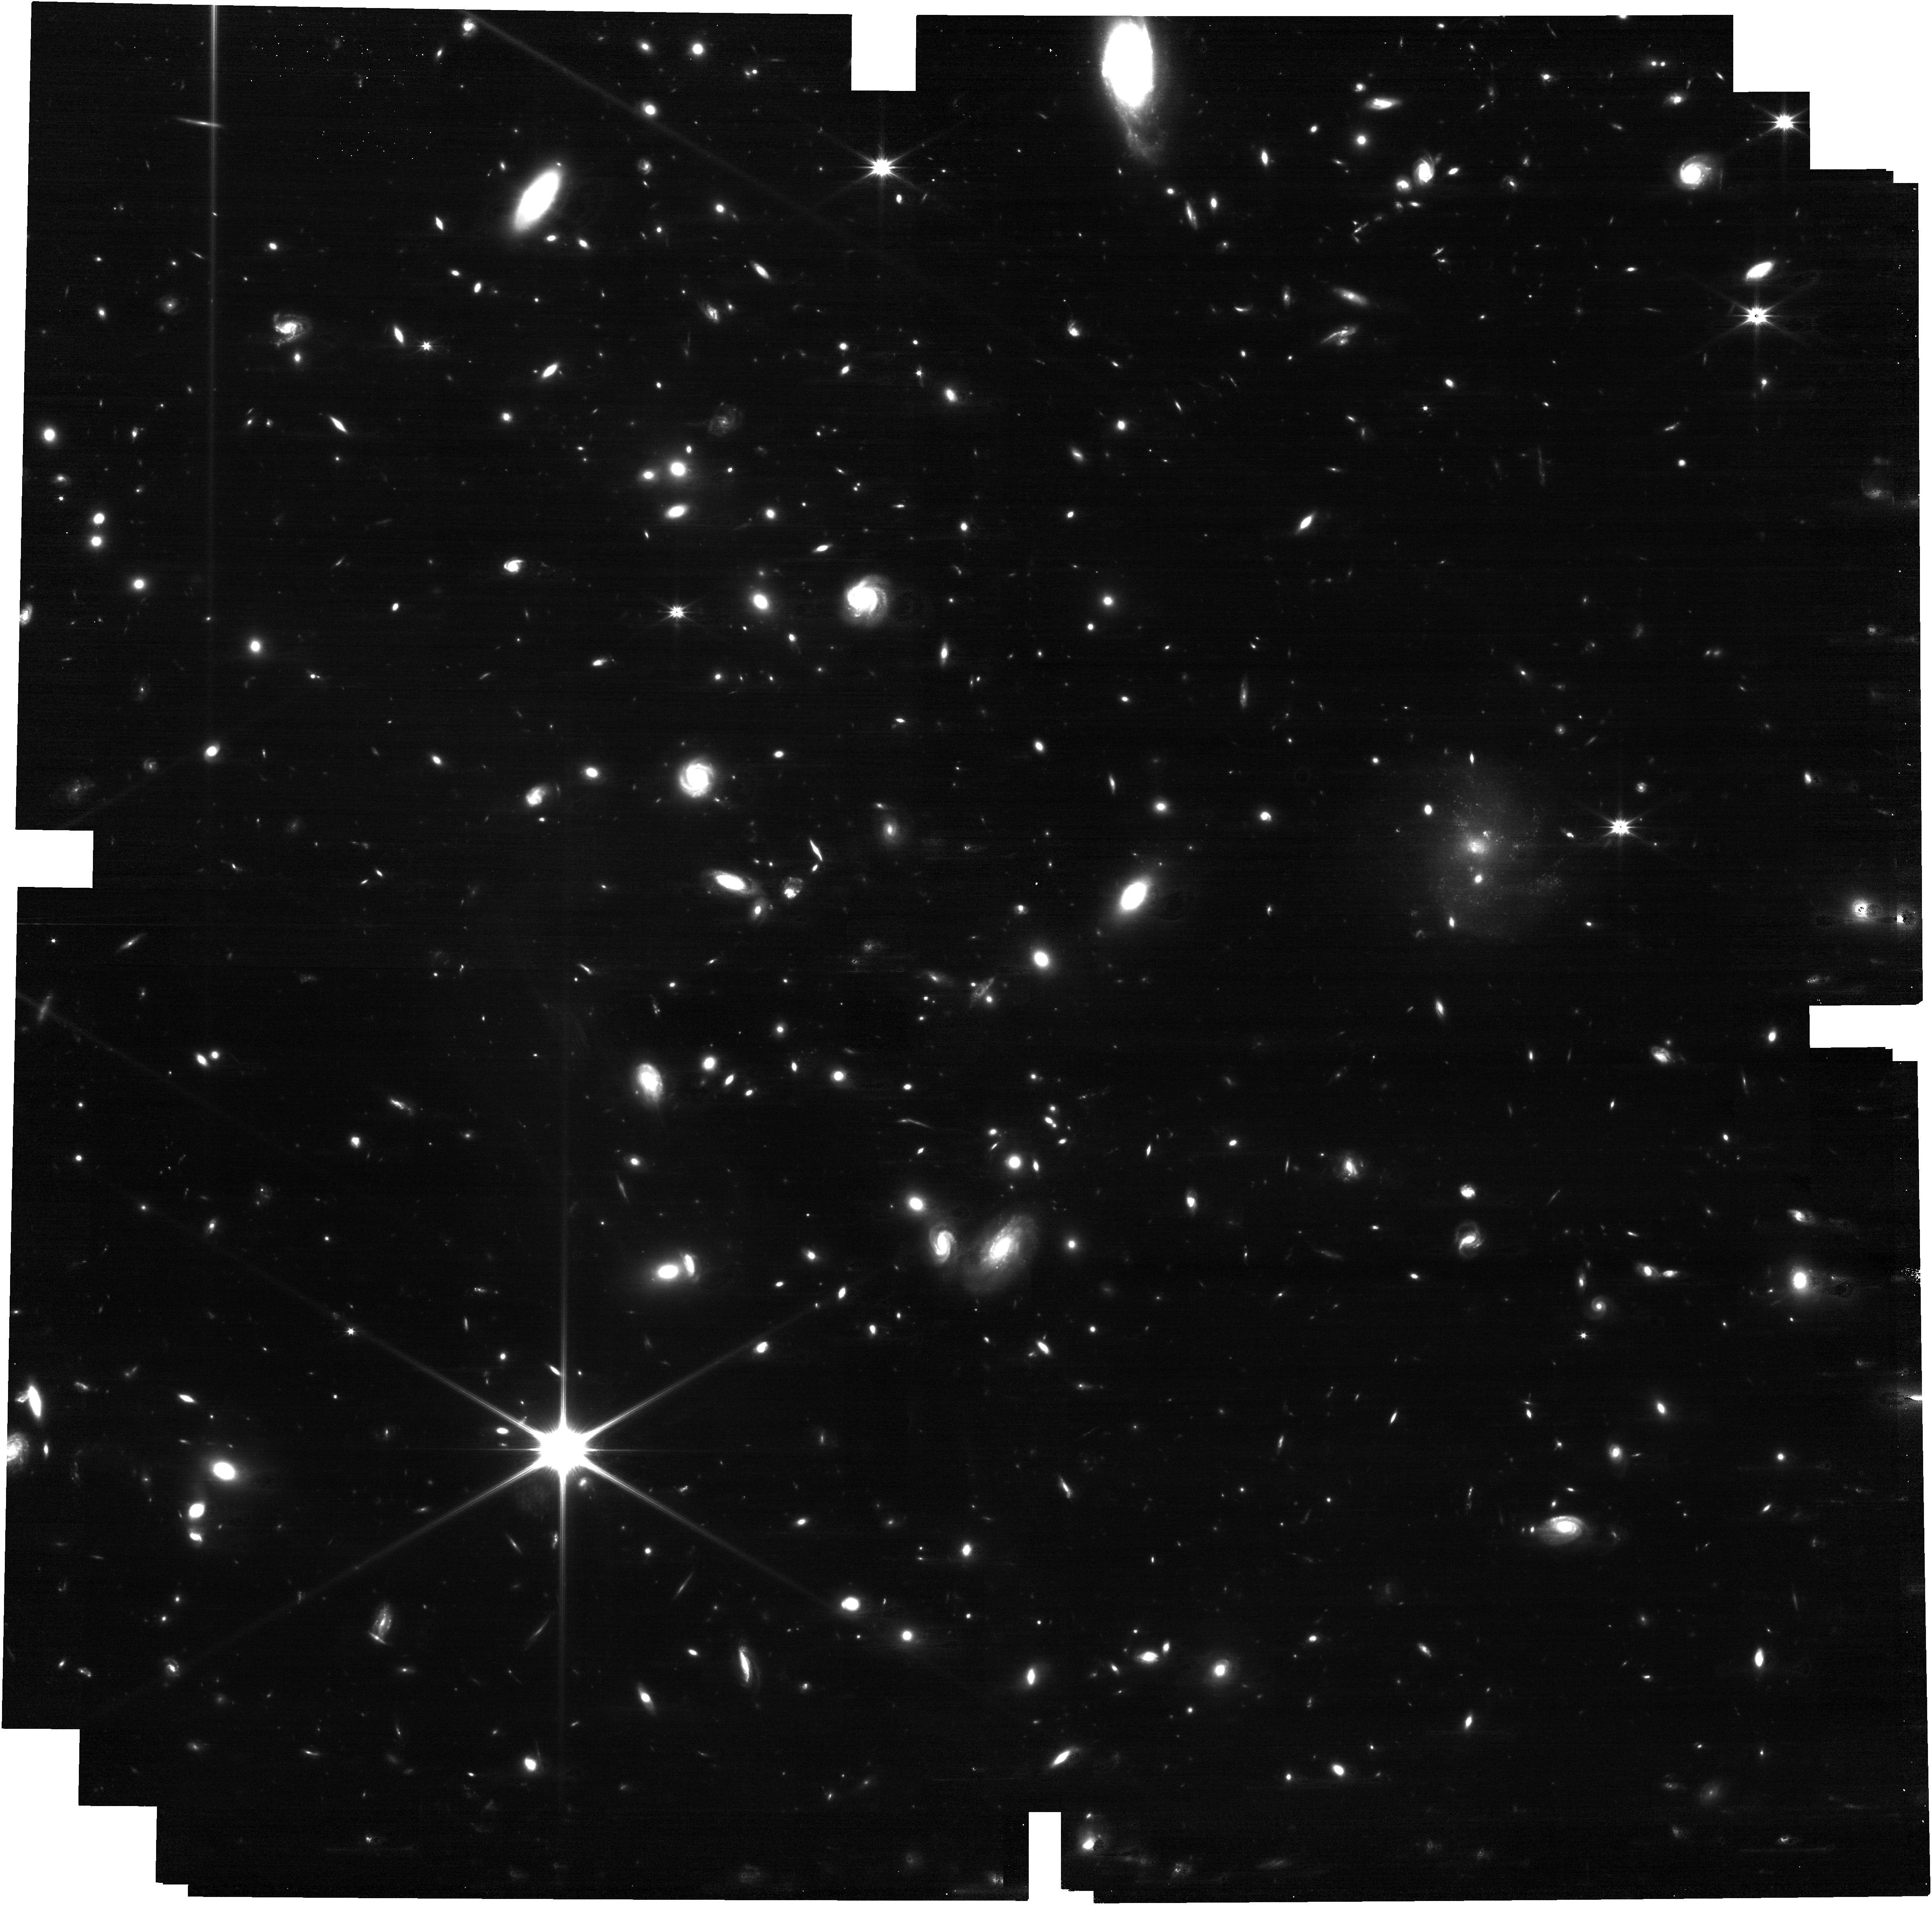
Target: ACT-CL_J0105.5+1323
Instrument: NIRCAM
Filter: F150W2
Exposure: 31 min
Observation ID: jw05594-o155_t158_nircam_clear-f150w2

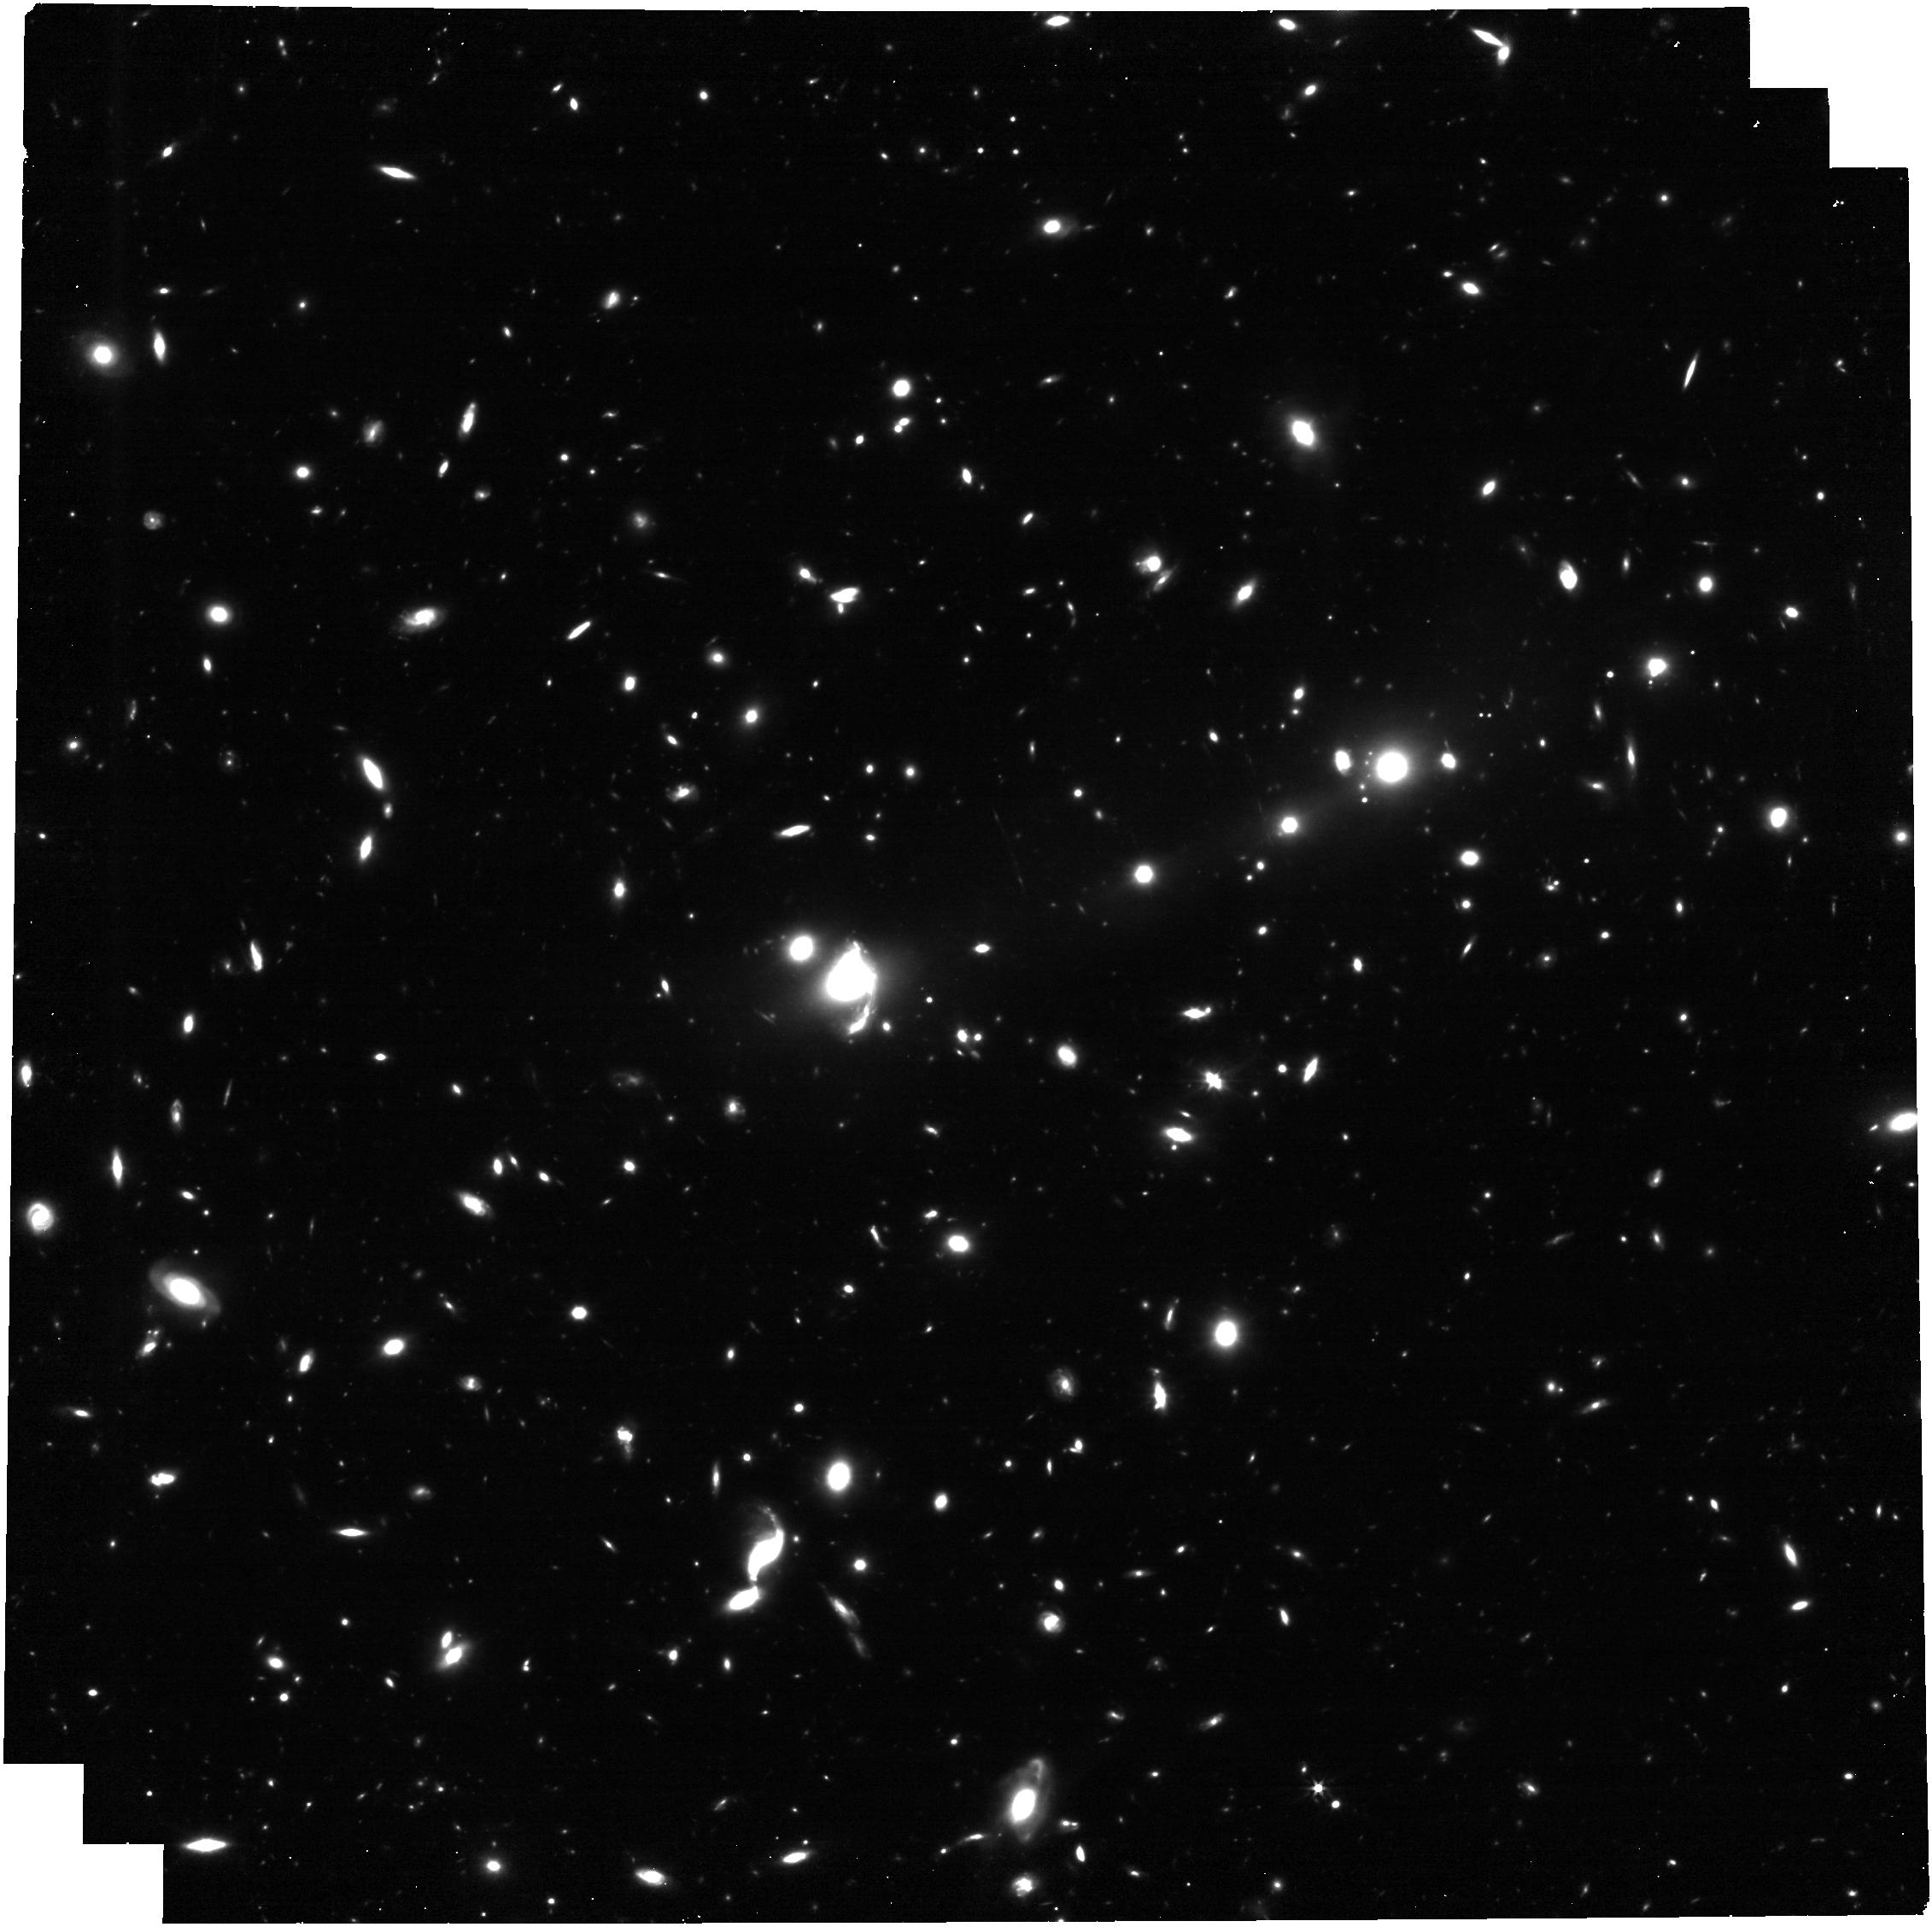
Target: ACT-CL_J0206.2-0114
Instrument: NIRCAM
Filter: F322W2
Exposure: 31 min
Observation ID: jw05594-o101_t103_nircam_clear-f322w2

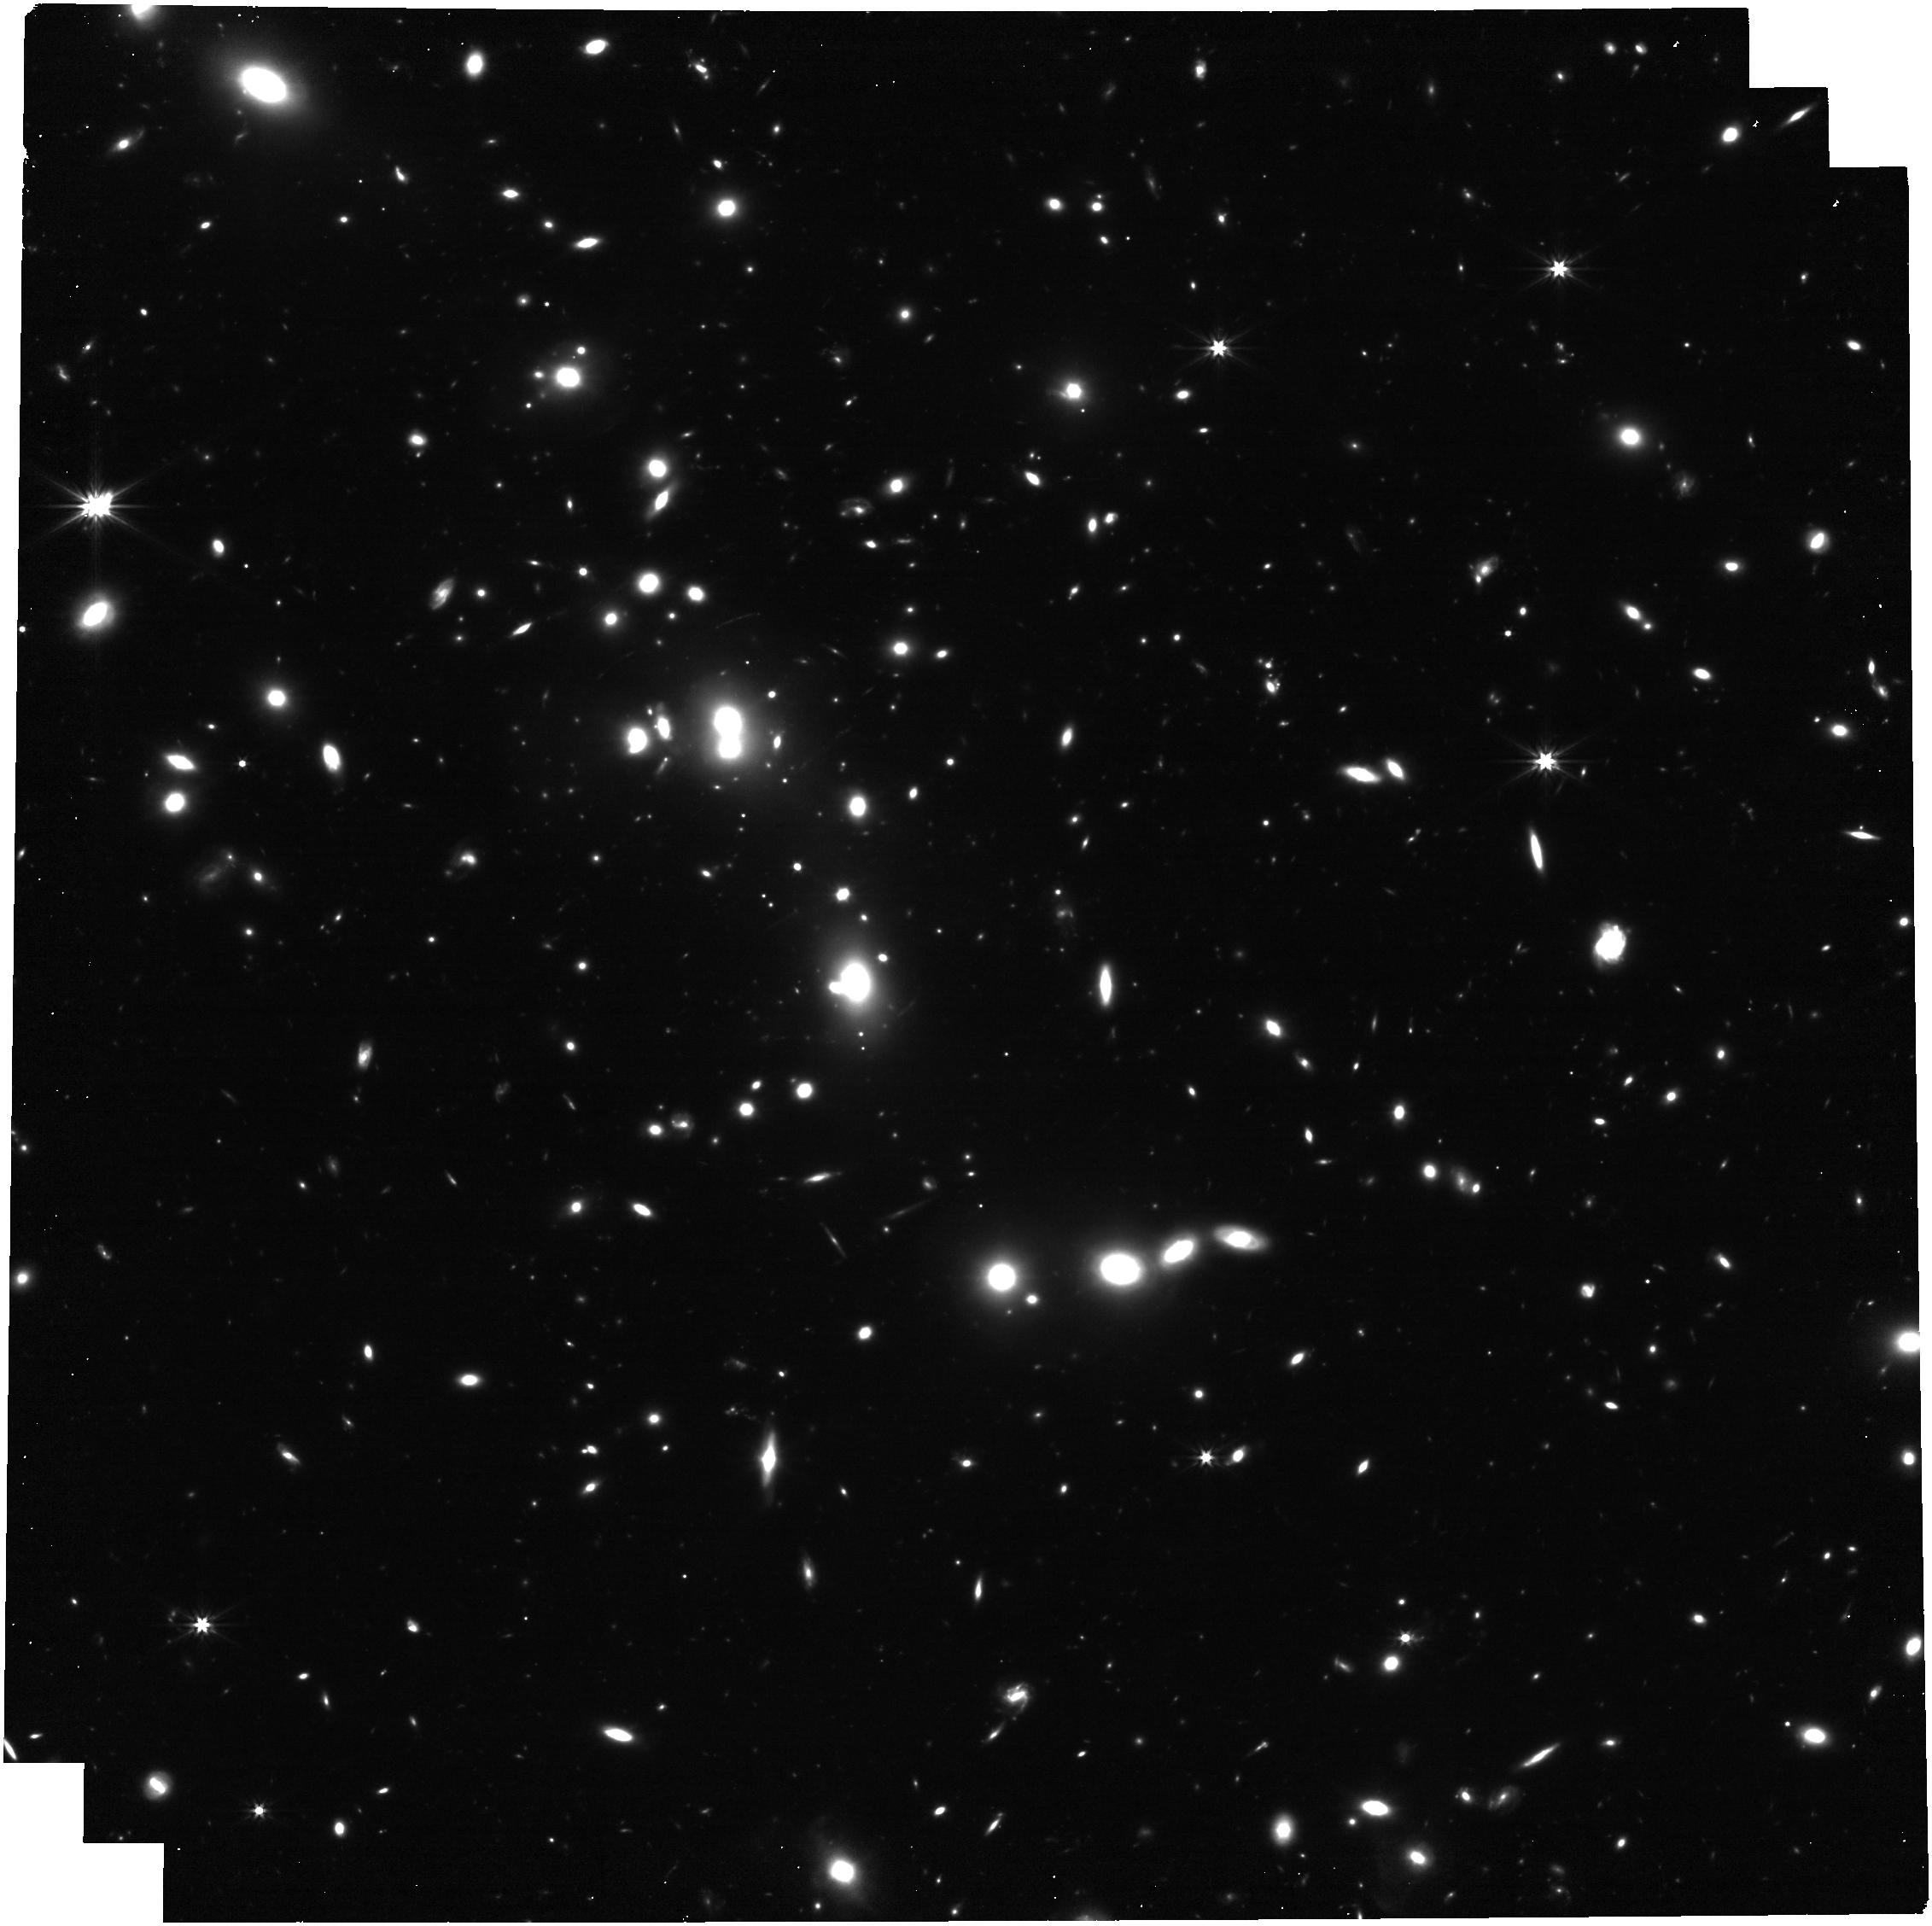
Target: SPT-CLJ2256-2241
Instrument: NIRCAM
Filter: F322W2
Exposure: 31 min
Observation ID: jw05594-o095_t097_nircam_clear-f322w2

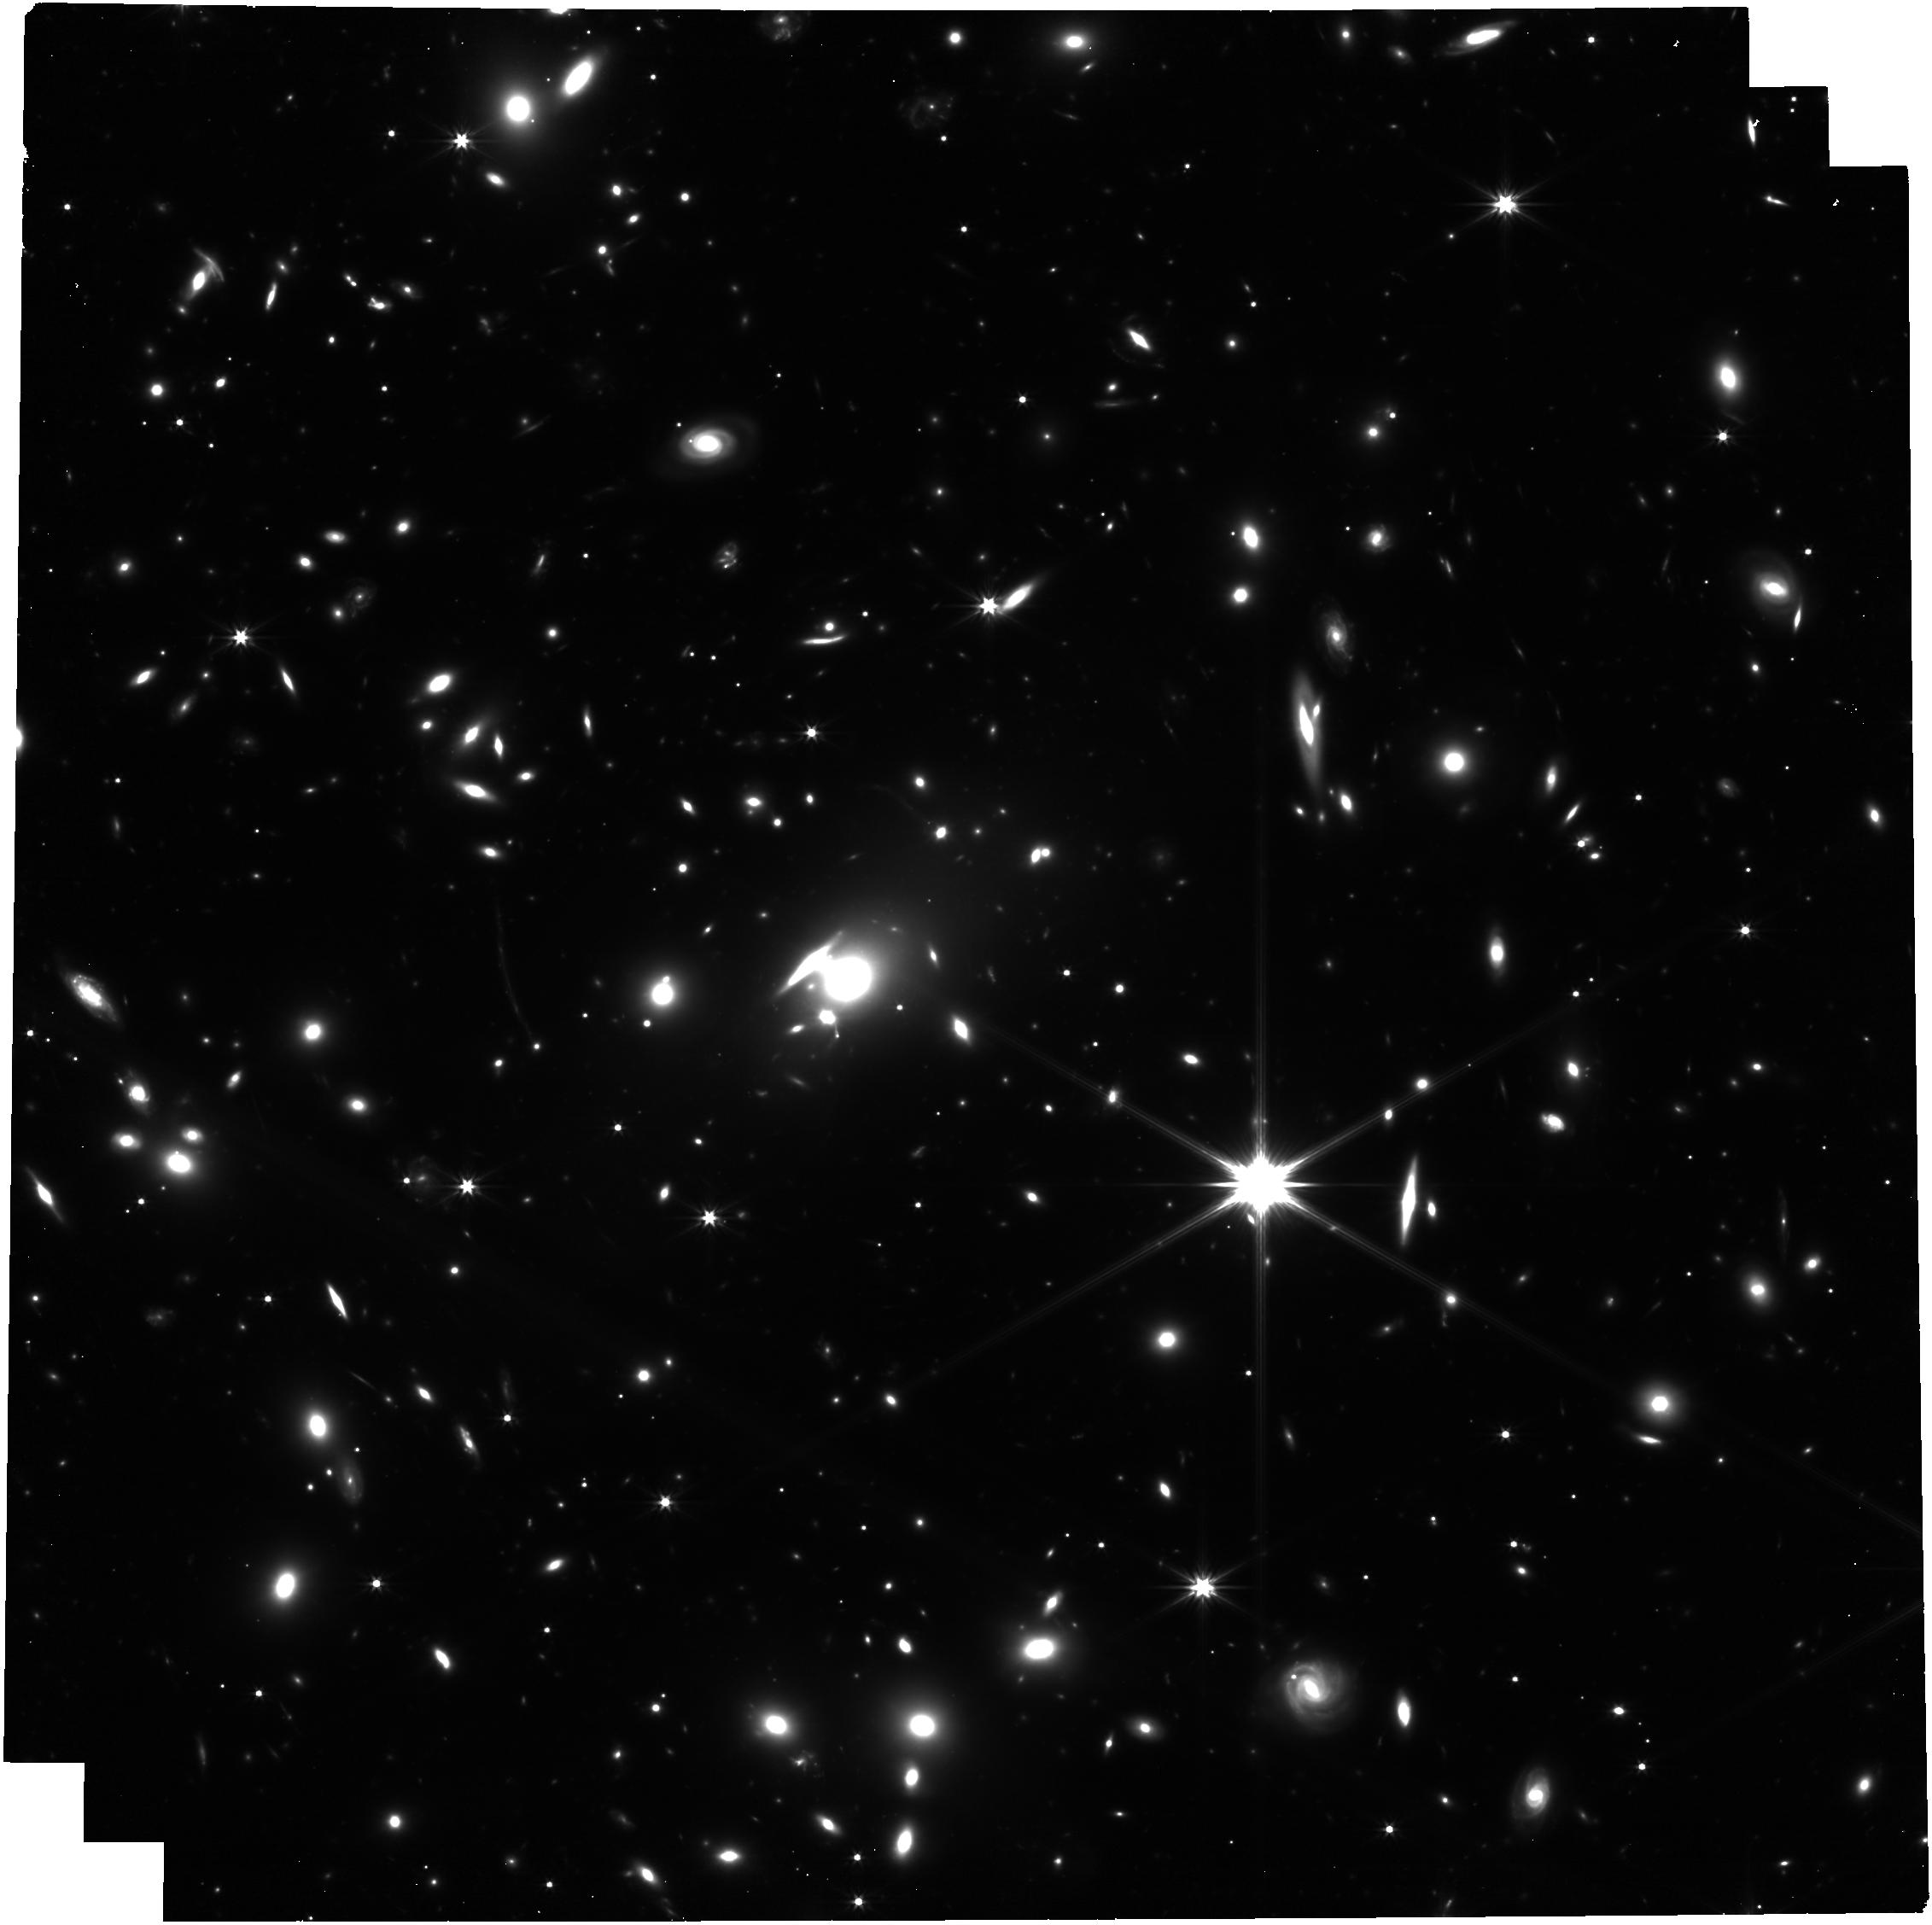
Target: PSZ2G046.10+27.18
Instrument: NIRCAM
Filter: F322W2
Exposure: 31 min
Observation ID: jw05594-o048_t050_nircam_clear-f322w2

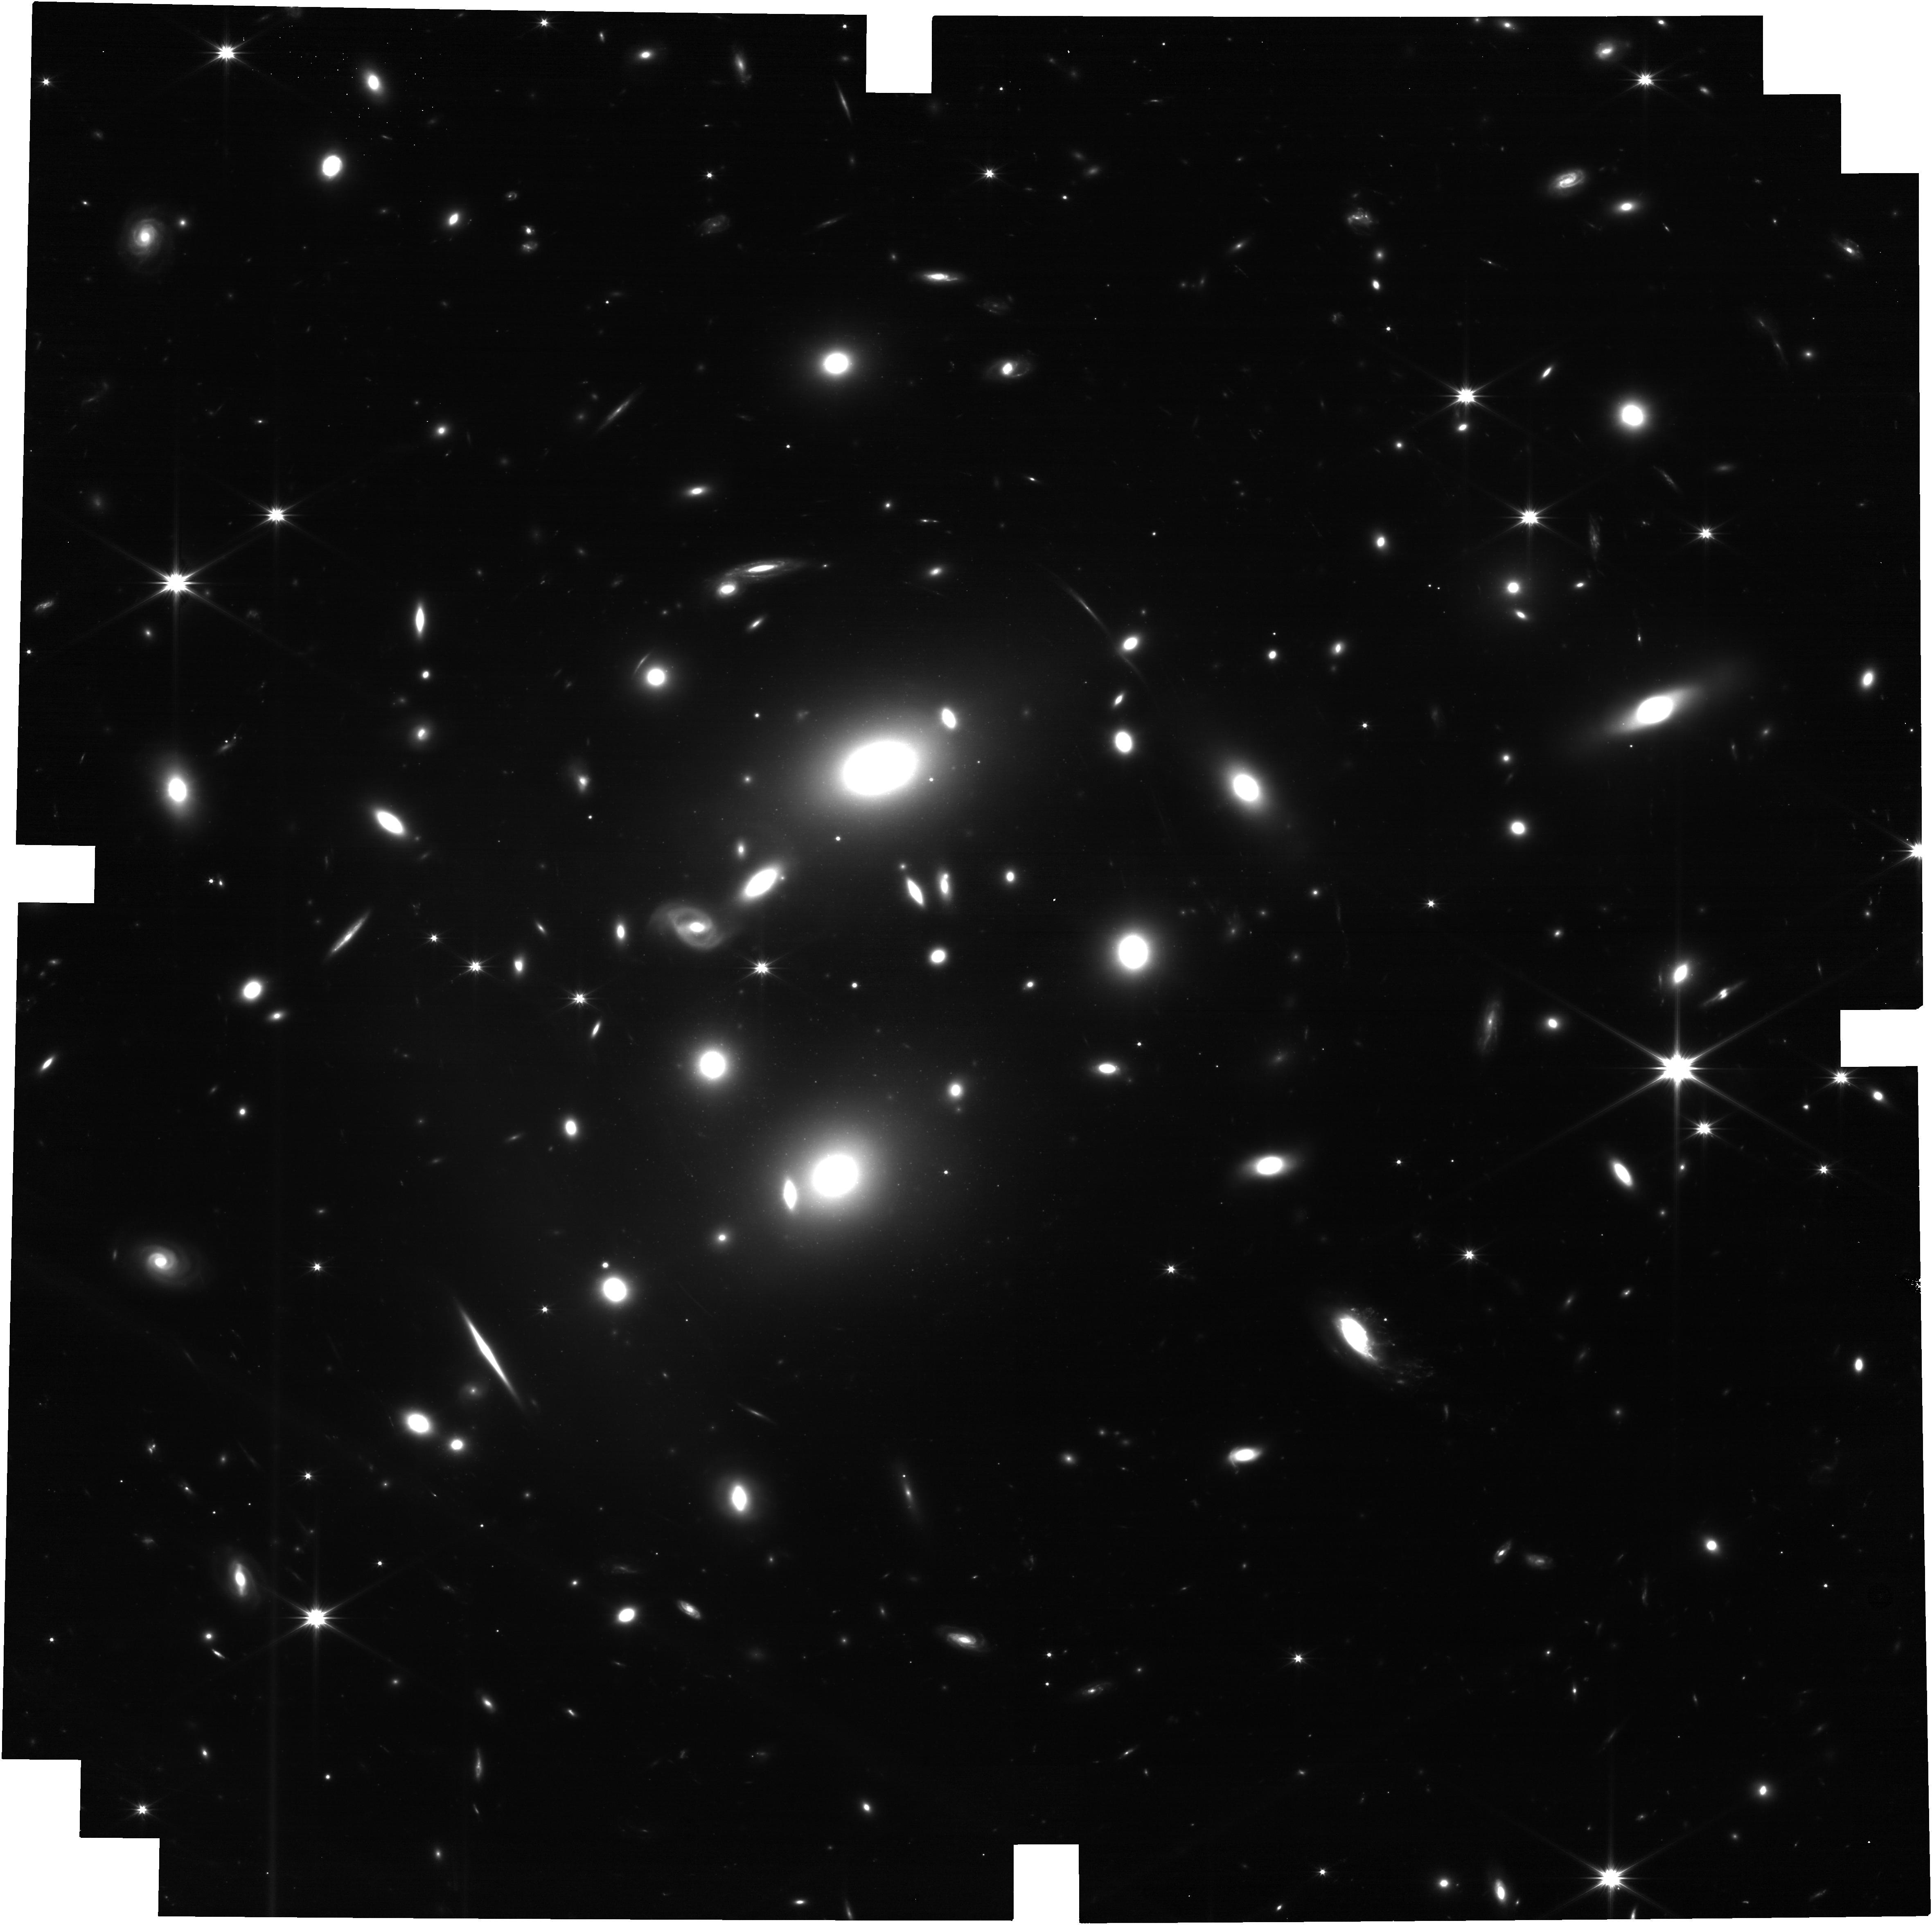
Target: SPT-CLJ0638-5358
Instrument: NIRCAM
Filter: F150W2
Exposure: 31 min
Observation ID: jw05594-o009_t011_nircam_clear-f150w2

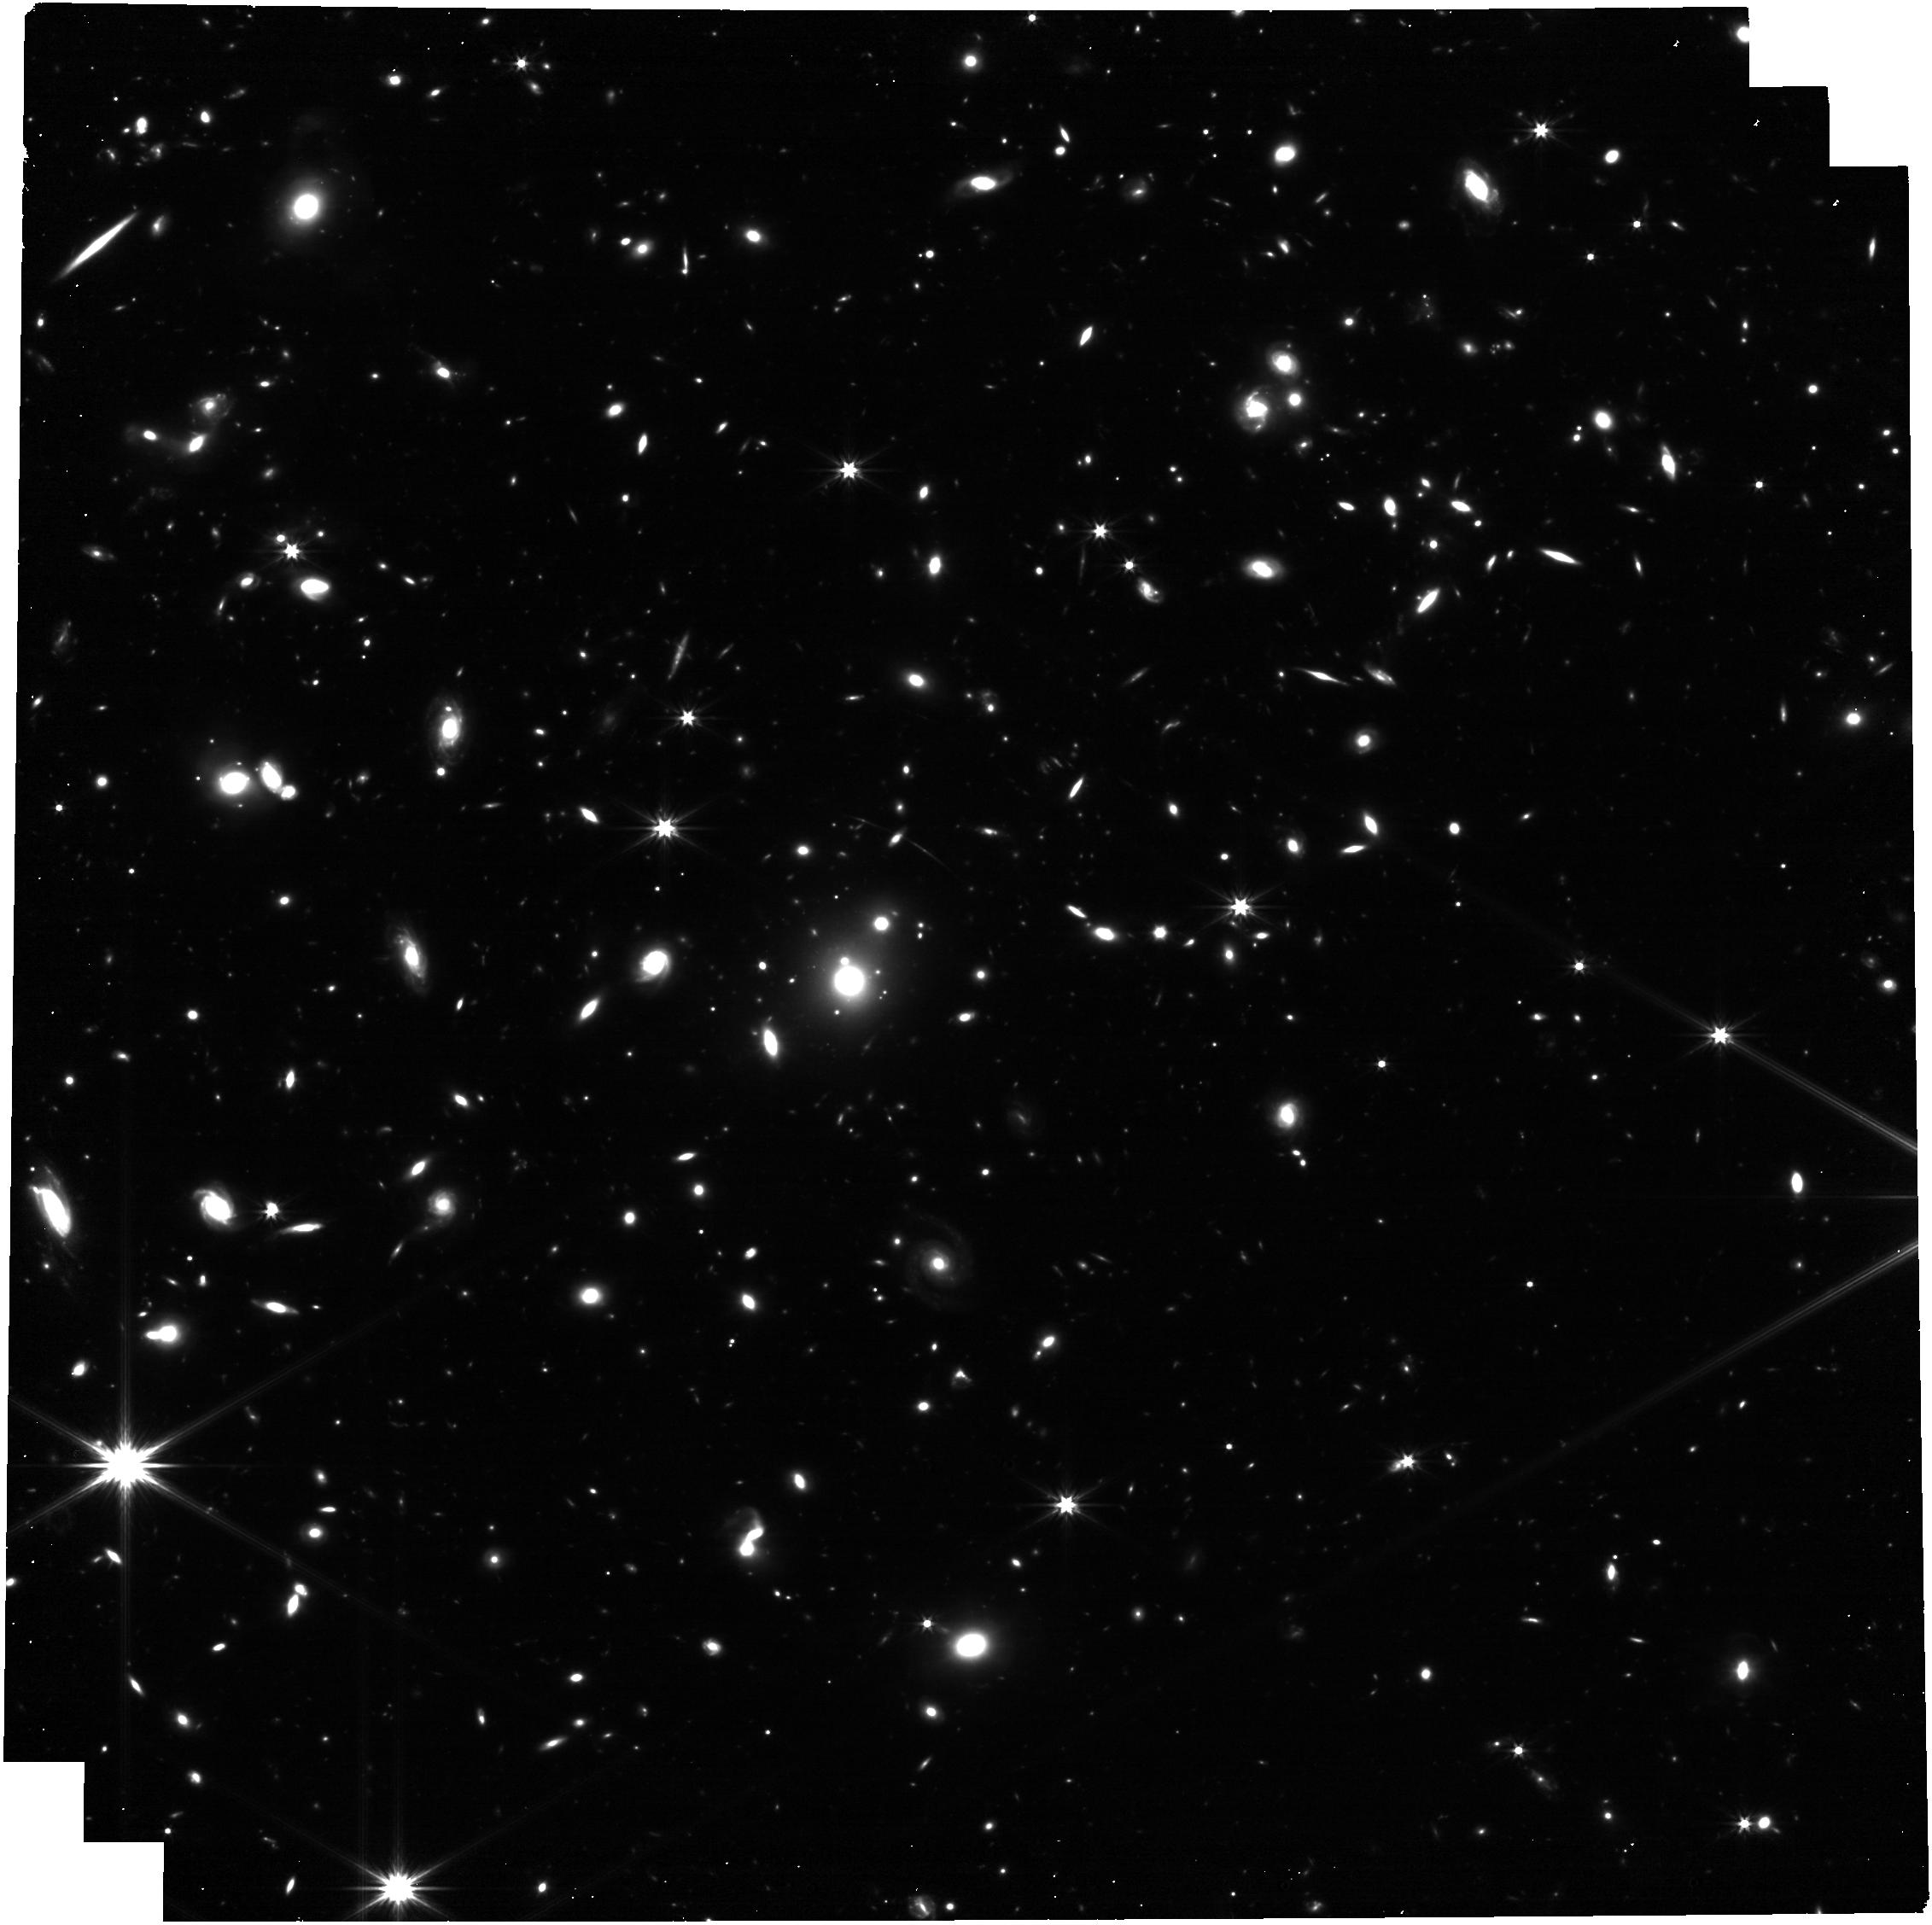
Target: SPT-CLJ0617-5507
Instrument: NIRCAM
Filter: F322W2
Exposure: 31 min
Observation ID: jw05594-o138_t140_nircam_clear-f322w2

JWST Cluster SLICE - Strong LensIng and Cluster Evolution (PI: Mahler, Guillaume)

We propose Survey mode NIRCam imaging of 182 massive galaxy clusters selected to track 8 Gyrs of cluster formation history, picked from more than 6500 candidates in Sunyaev-Zel'dovich (SPT, ACT & Planck) and X-ray (BCS, eBCS, REFLEX, MACS, eMACS) cluster catalogs. Our carefully-selected clusters sample slice the average mass-z evolution from z~0.2 to z=1.9, exploring two key fundamental properties of their evolution: (A) How infalling cluster galaxies build-up the stellar content of 1) the bright central galaxy, 2) the intra-cluster light and 3) the large population of globular clusters. (B) How dark matter distributes over the cluster, and gets tidally stripped from sub-halos to feed the main cluster's potential. Our observing strategy uses the broadest NIRCam filters (F150W2+F322W2), to effectively turn the observatory into a giant light bucket, achieving maximal depth and redshift range with minimal time. This approach provides information on a wide range of galaxies, from cluster members to gravitationally-lensed star-forming and dusty galaxies at cosmic dawn. Even with an estimated completion rate of 20%, the requested data will more than double the total number of JWST observed strong lensing sightlines in just a year, enabling a variety of galaxy evolution studies with lensed systems. JWST’s unique sensitivity, wavelength coverage and spatial resolution will bring breakthrough science in these areas. Furthermore, this sample is complemented by a wide range of ancillary ground- and space-based data, from X-rays to radio wavelengths, and will have substantial legacy value for extra-galactic science.